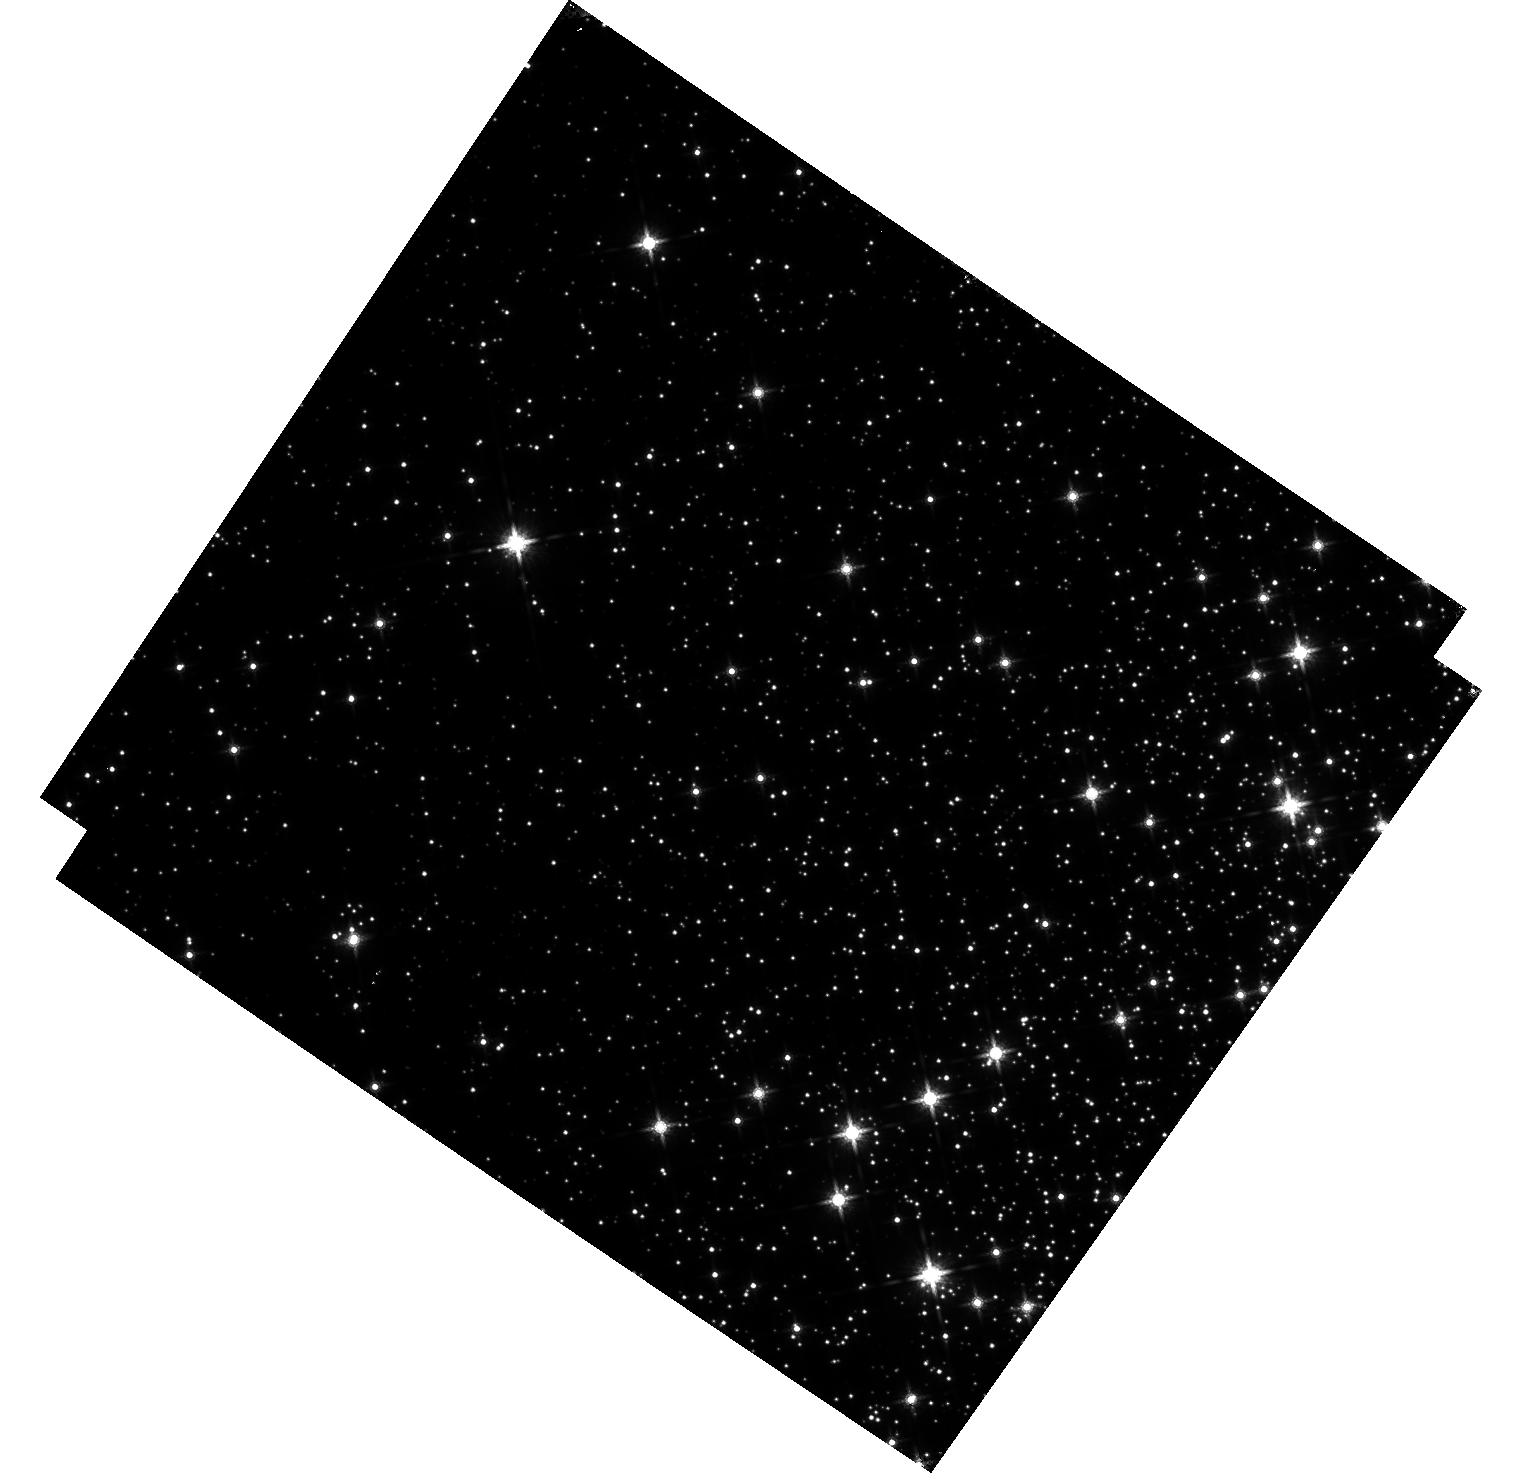
Target: M-4
Instrument: WFC3/IR
Filter: F160W
Exposure: 20 min
Observation ID: hst_16512_01_wfc3_ir_f160w_iejw01

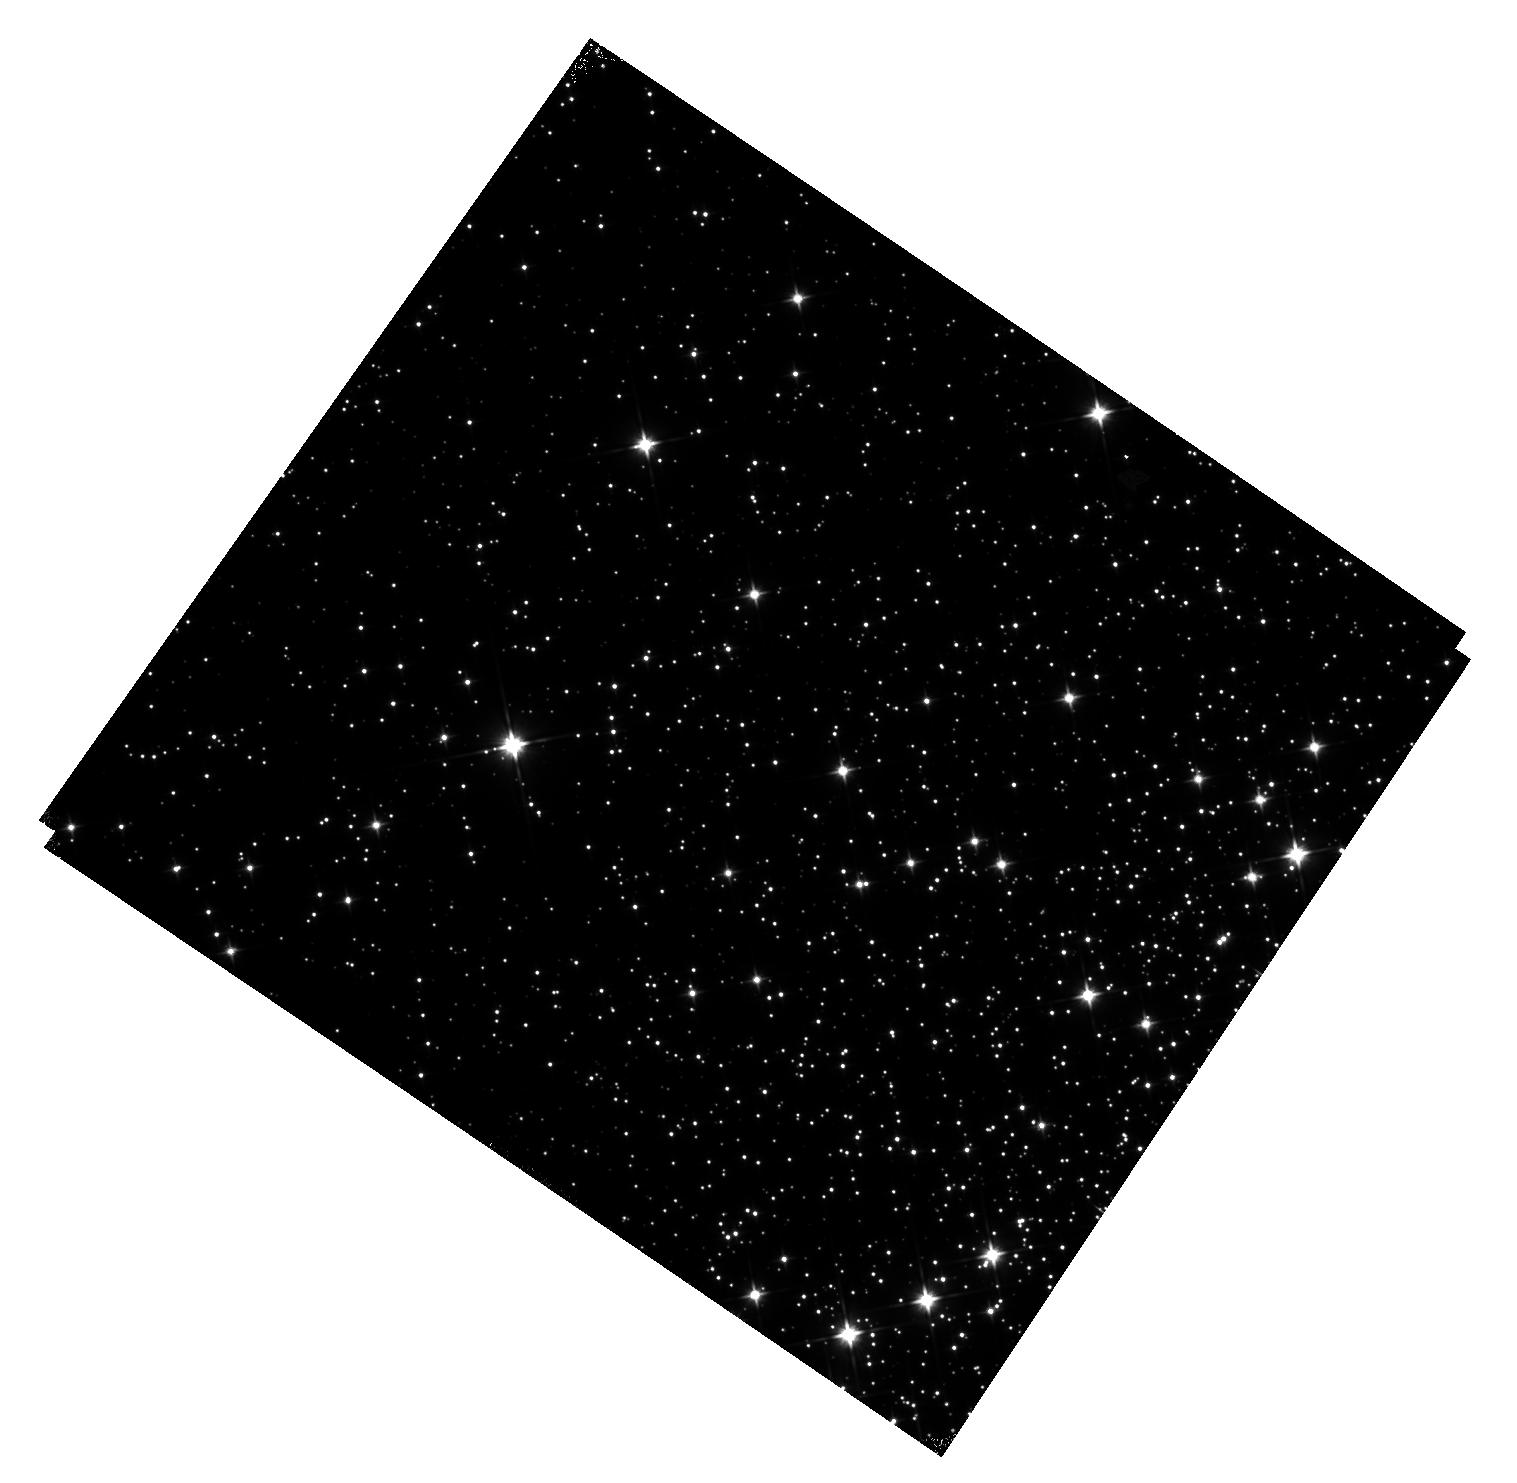
Target: M-4
Instrument: WFC3/IR
Filter: F110W
Exposure: 22 min
Observation ID: hst_16512_02_wfc3_ir_f110w_iejw02

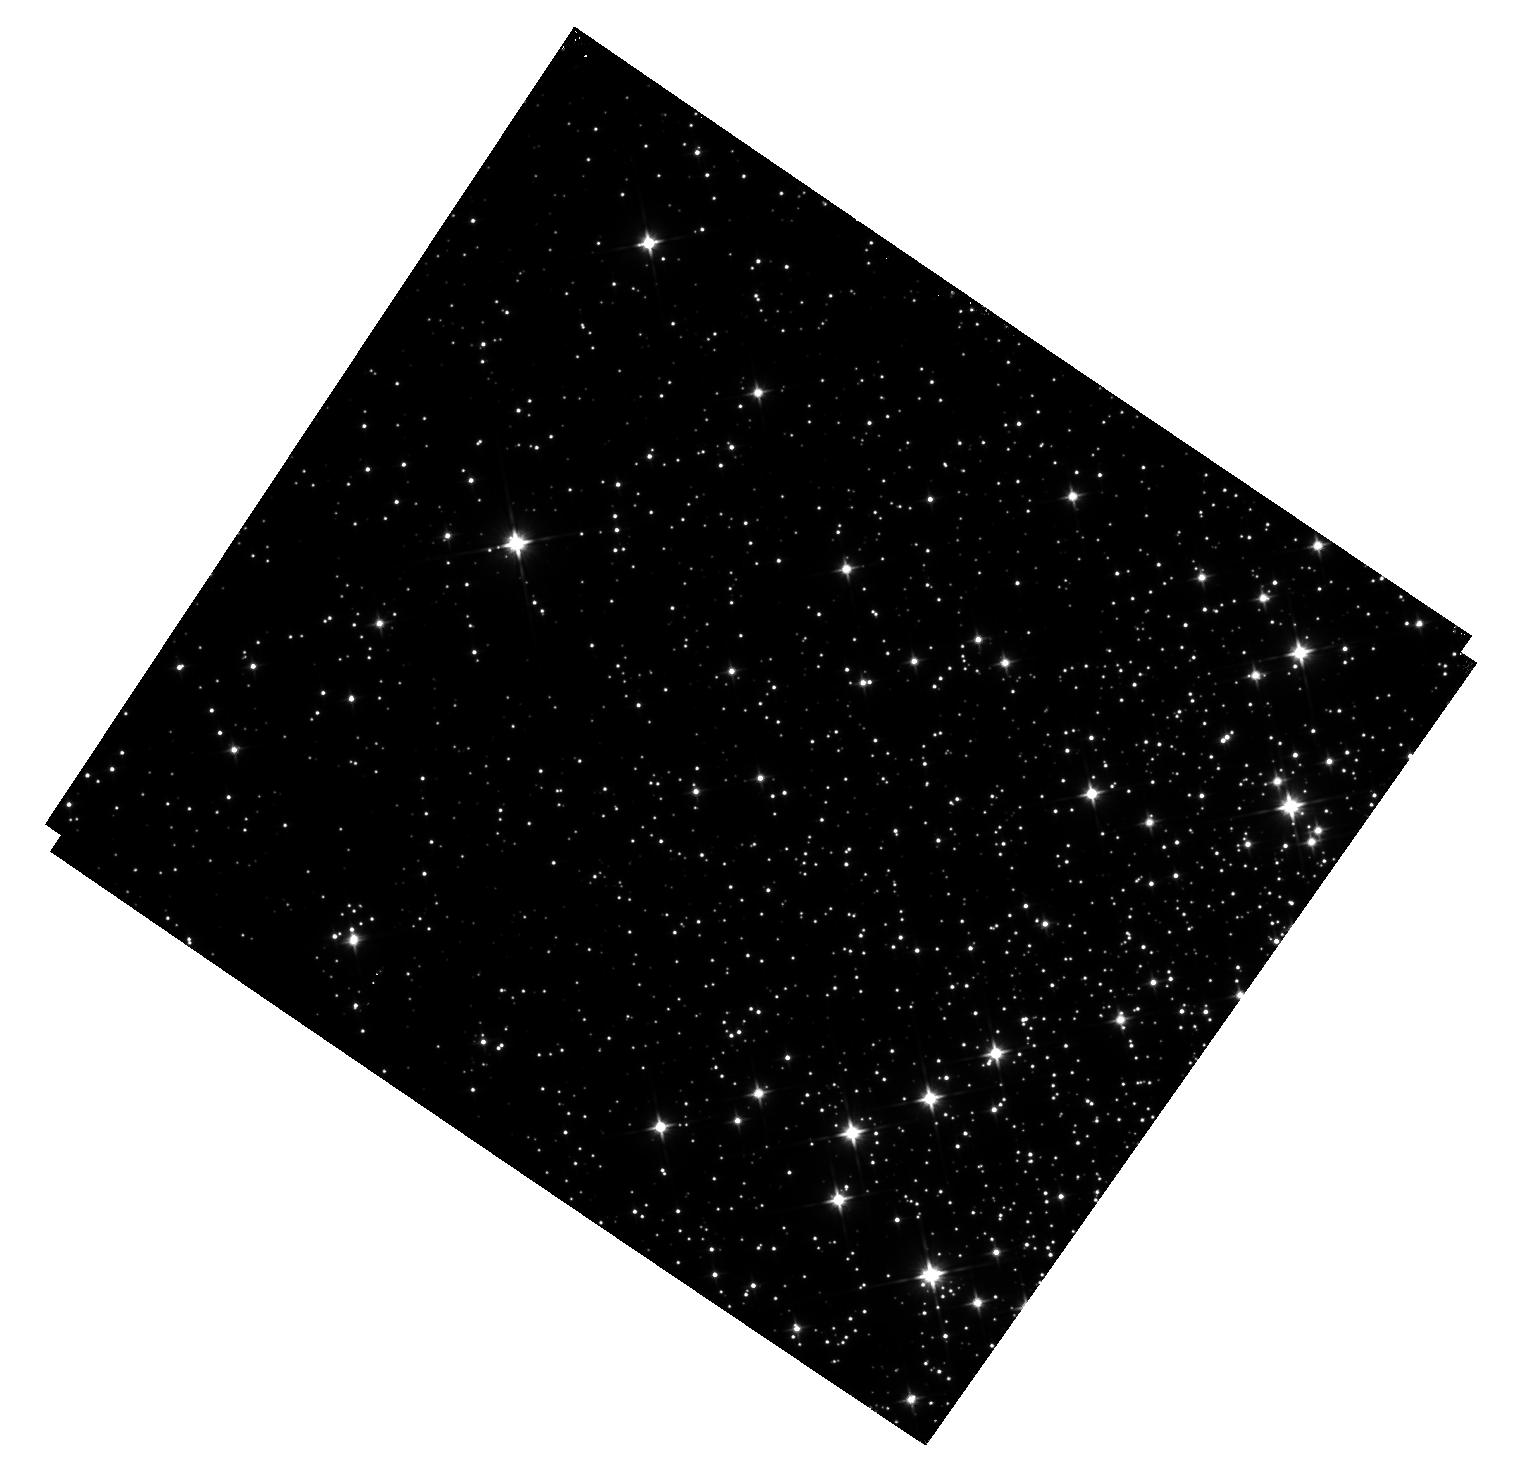
Target: M-4
Instrument: WFC3/IR
Filter: F110W
Exposure: 22 min
Observation ID: hst_16512_01_wfc3_ir_f110w_iejw01

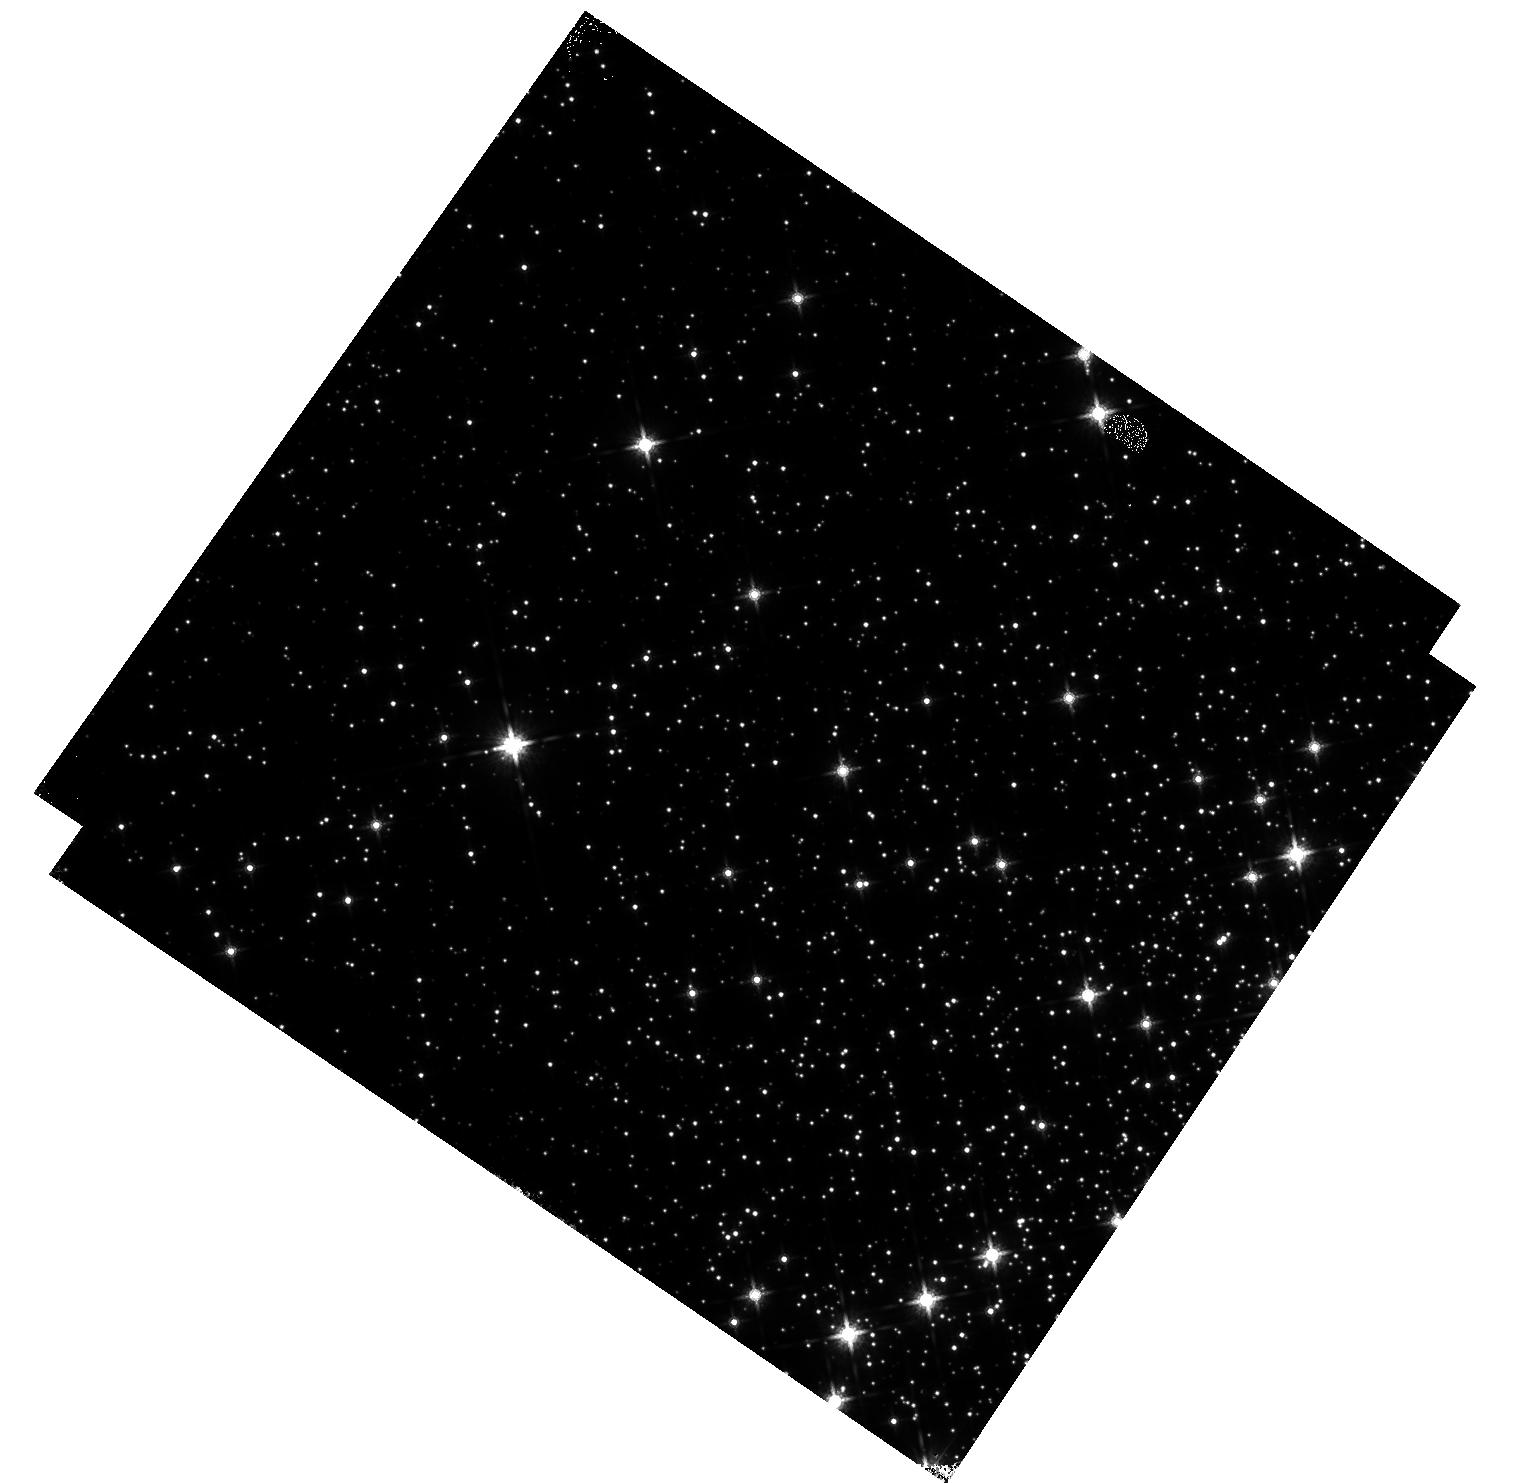
Target: M-4
Instrument: WFC3/IR
Filter: F160W
Exposure: 20 min
Observation ID: hst_16512_02_wfc3_ir_f160w_iejw02

WFC3/IR Time-Dependent Sensitivity in Staring Mode (Clusters) (PI: Bajaj, Varun)

The WFC3/IR detector photometric sensitivity is typically characterized by the measurement of isolated, standard spectrophotometric white dwarf stars. To supplement those observations, we seek to measure fluxes of hundreds of stars in stellar clusters over time, to achieve higher precision than using a single star. In this program, we propose to repeat observations from previous observations of M4 (Program 14725) to mitigate effects from different observation configurations.